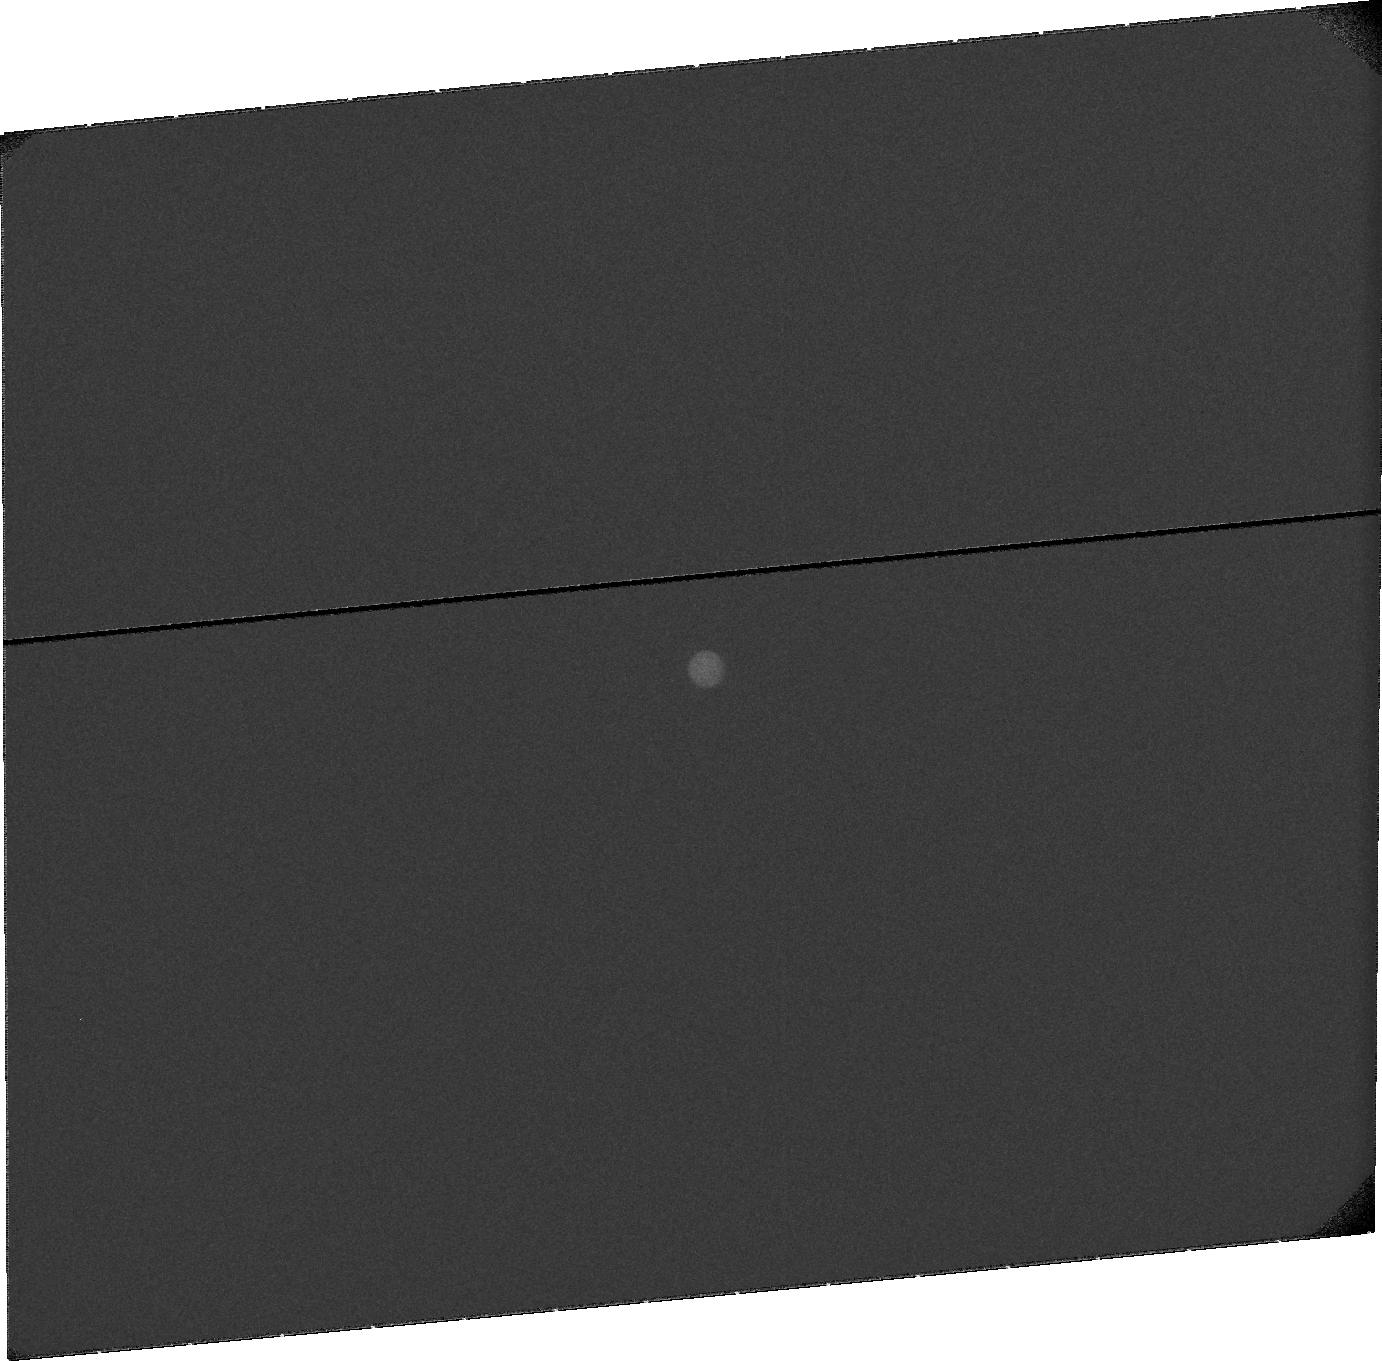
Target: TITAN-POST-INF-CONJ. Instrument: ACS/SBC. Filter: F115LP. Exposure: 23 min. Observation ID: jb9z030b0

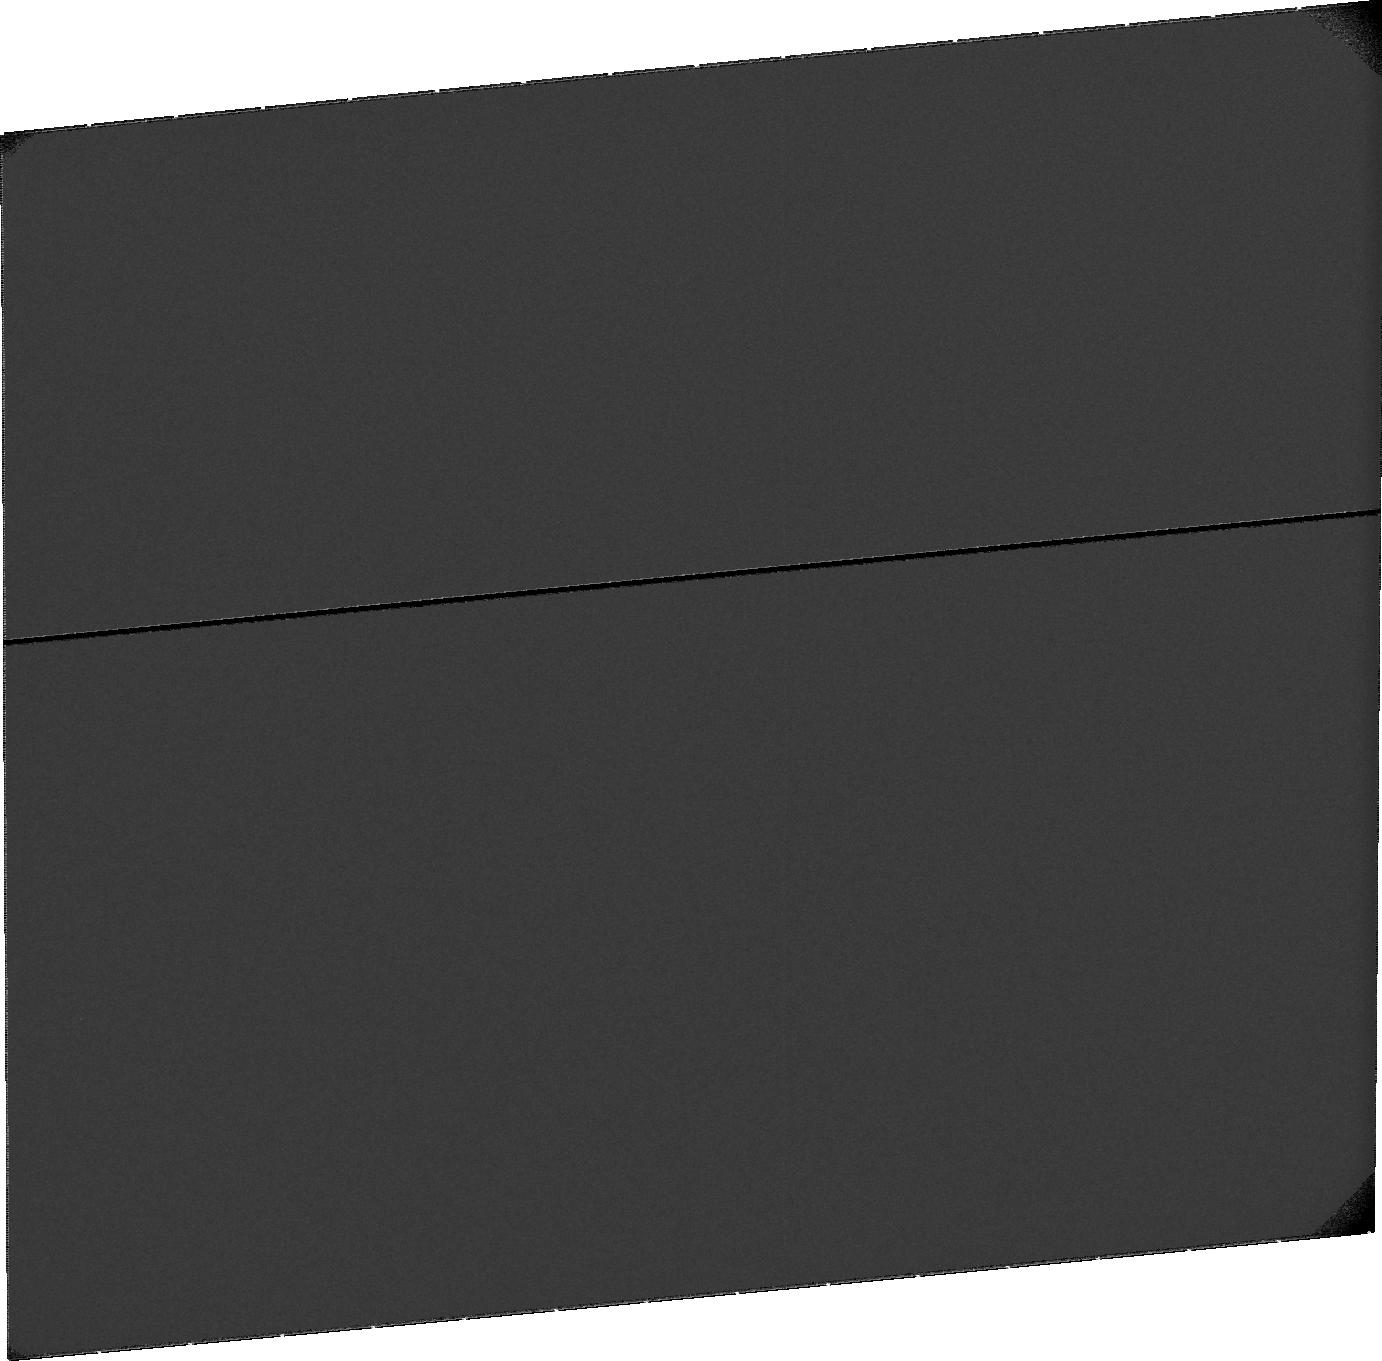
Target: SKY-NEAR-TITAN. Instrument: ACS/SBC. Filter: F115LP. Exposure: 37 min. Observation ID: jb9za2010

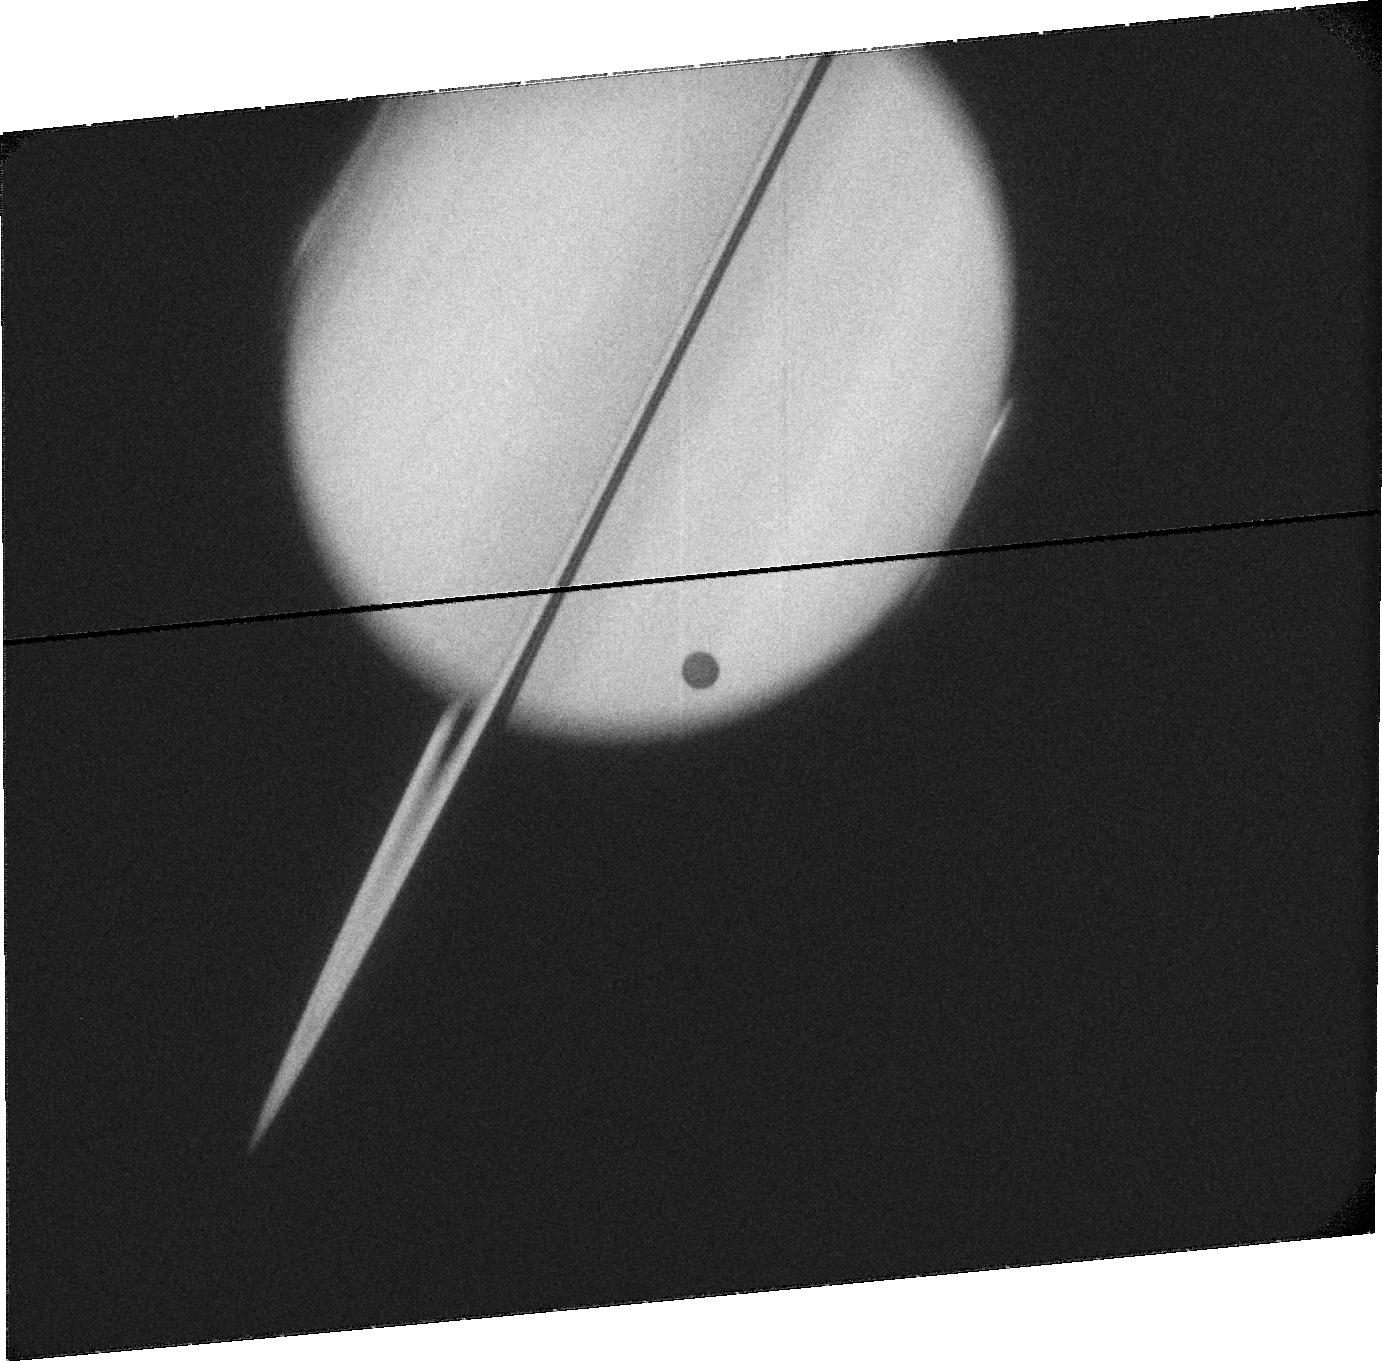
Target: TITAN-TRANSIT. Instrument: ACS/SBC. Filter: F115LP. Exposure: 17 min. Observation ID: jb9z05080

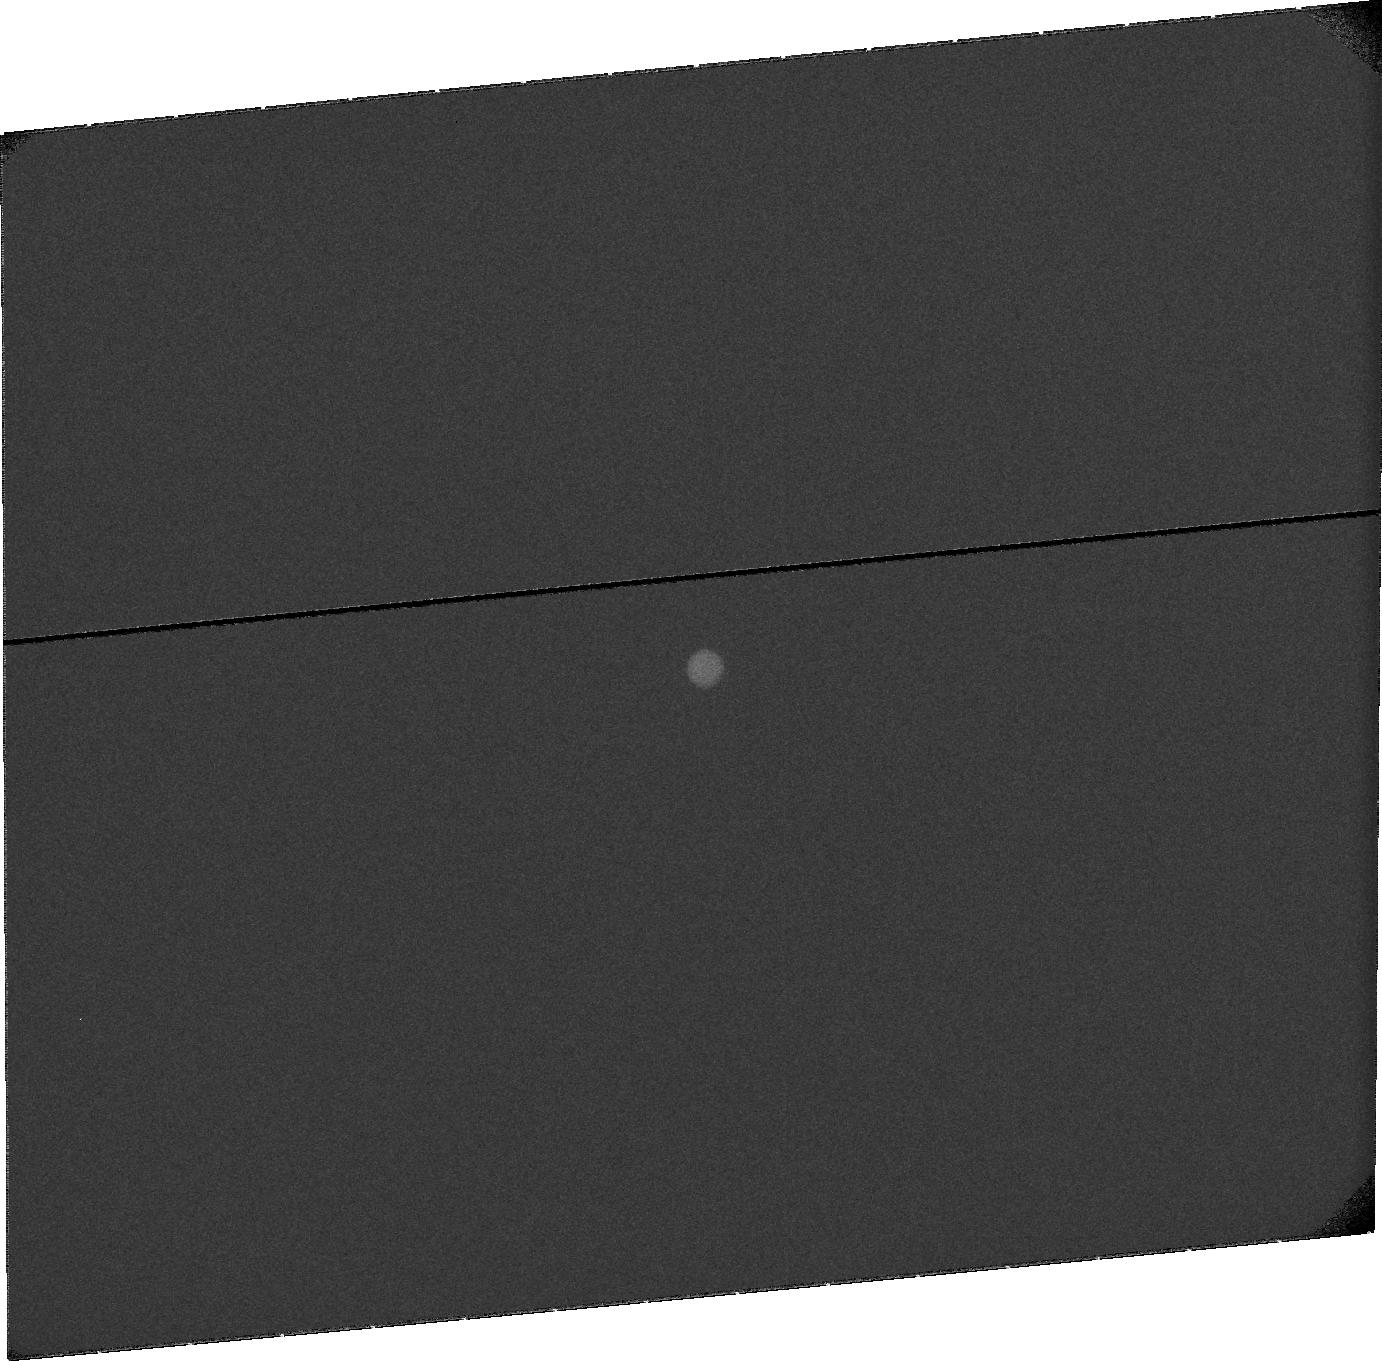
Target: TITAN-PRE-INF-CONJ. Instrument: ACS/SBC. Filter: F115LP. Exposure: 23 min. Observation ID: jb9z040b0

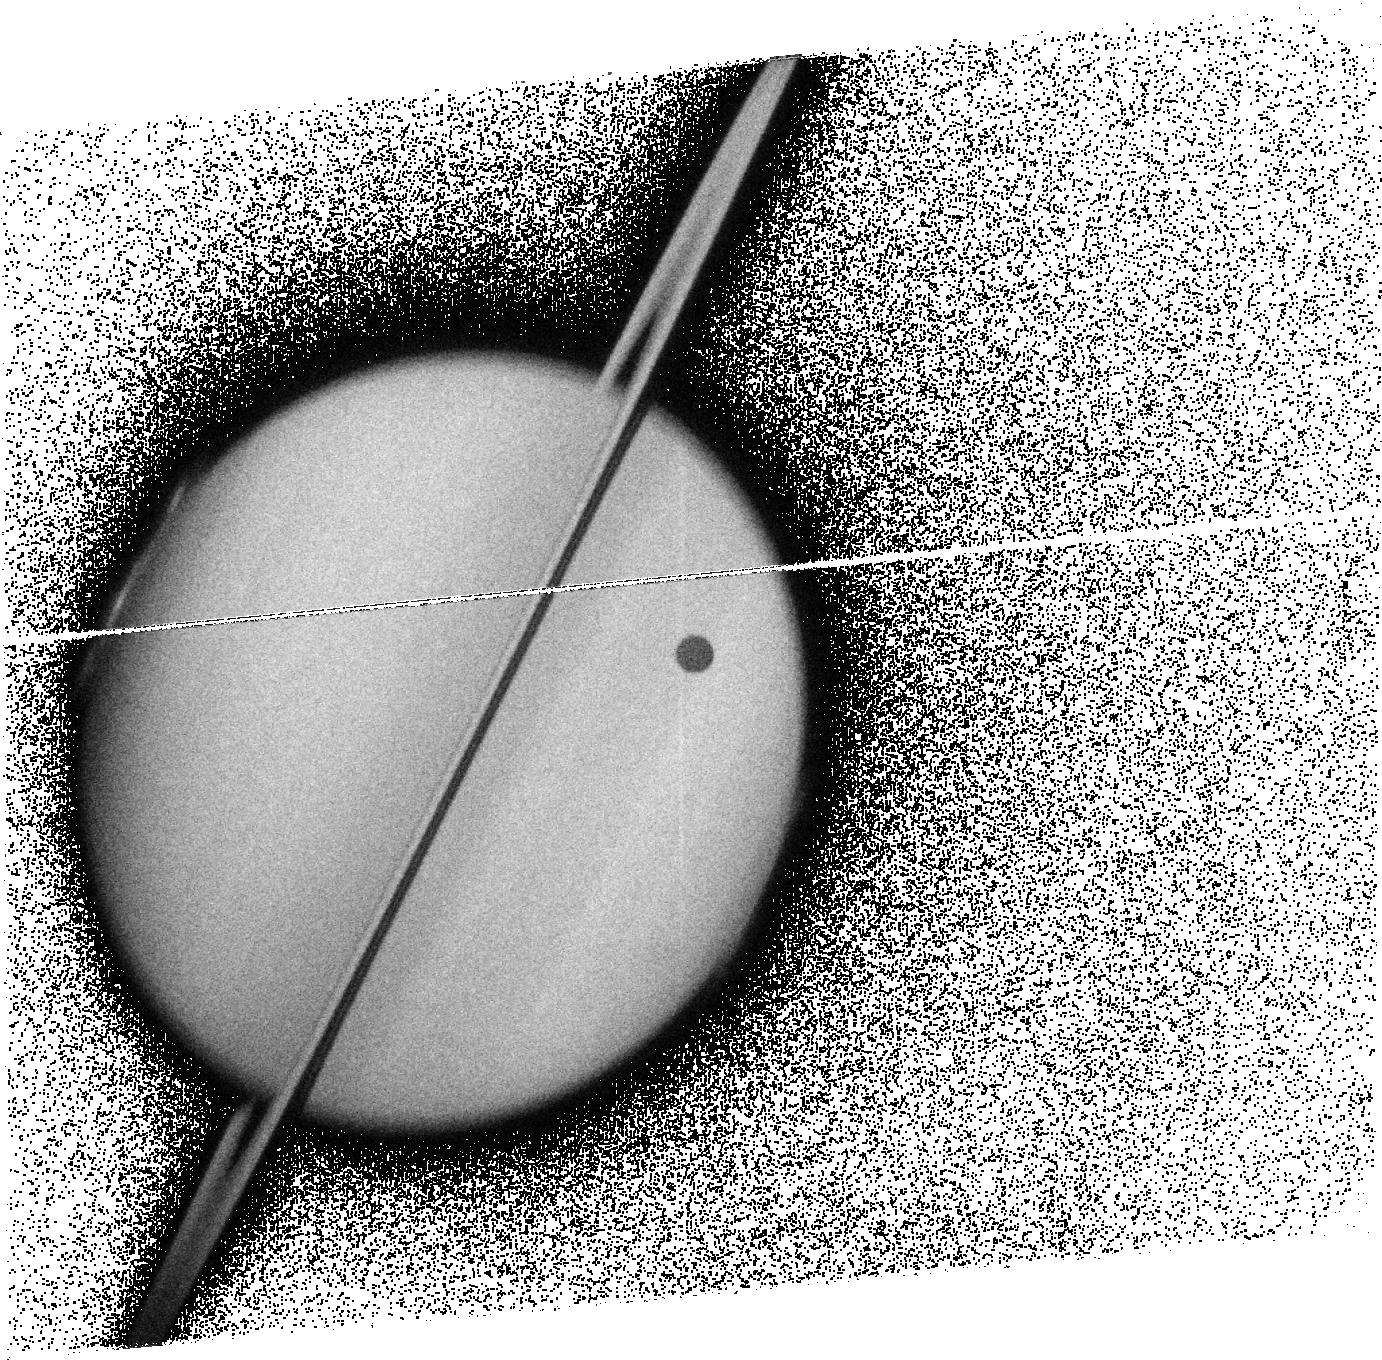
Target: TITAN-TRANSIT. Instrument: ACS/SBC. Filter: F125LP. Exposure: 10 min. Observation ID: jb9z05010

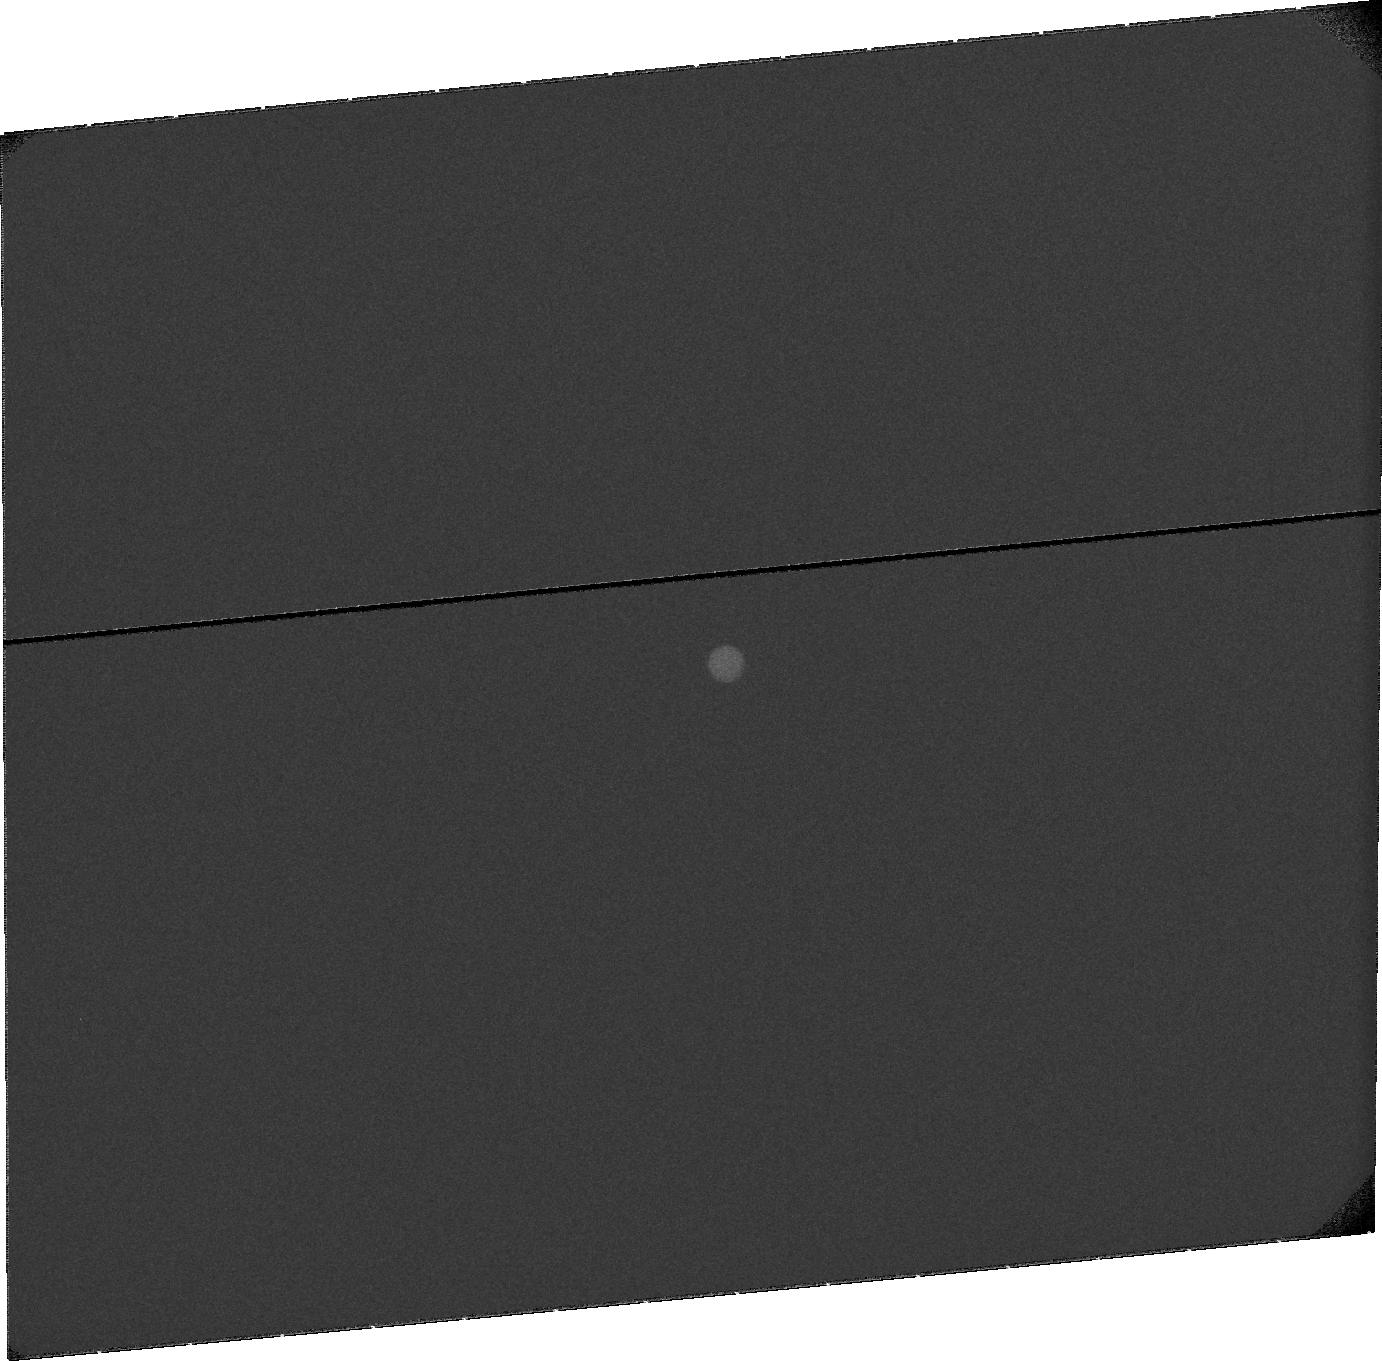
Target: TITAN-POST-INF-CONJ. Instrument: ACS/SBC. Filter: F115LP. Exposure: 23 min. Observation ID: jb9z02050

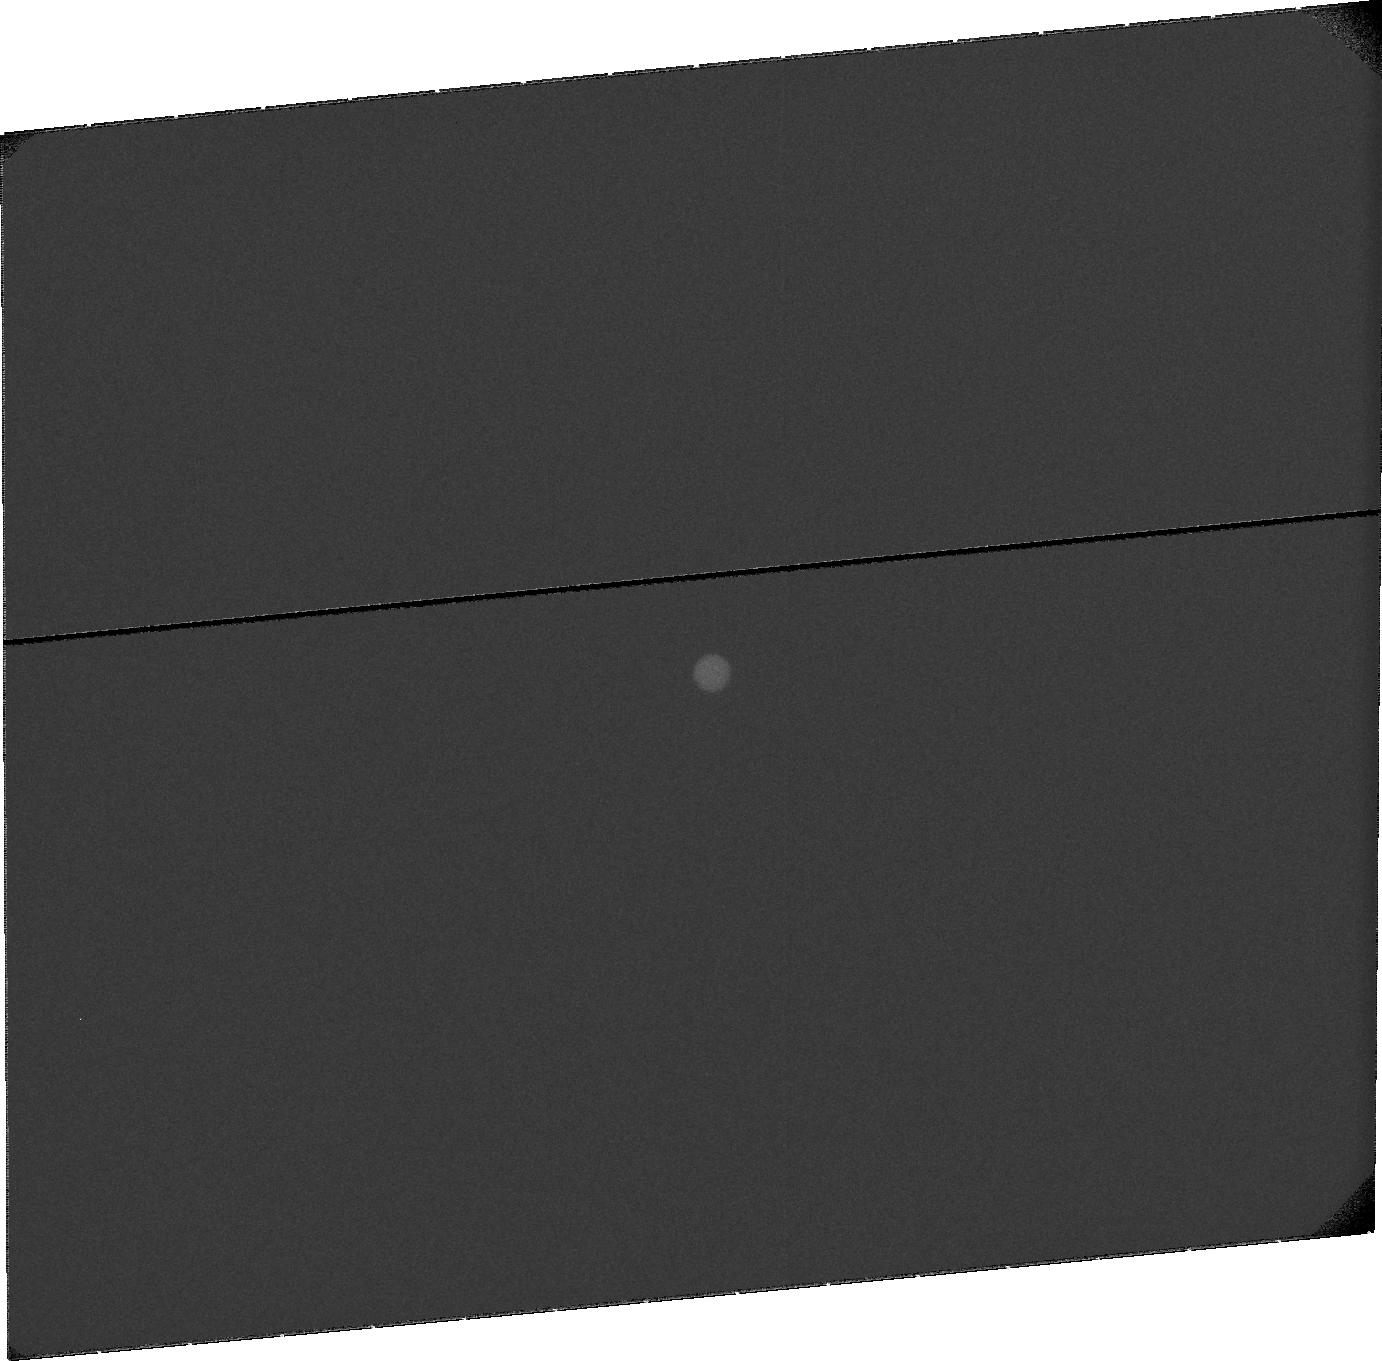
Target: TITAN-POST-INF-CONJ. Instrument: ACS/SBC. Filter: F115LP. Exposure: 37 min. Observation ID: jb9z060d0

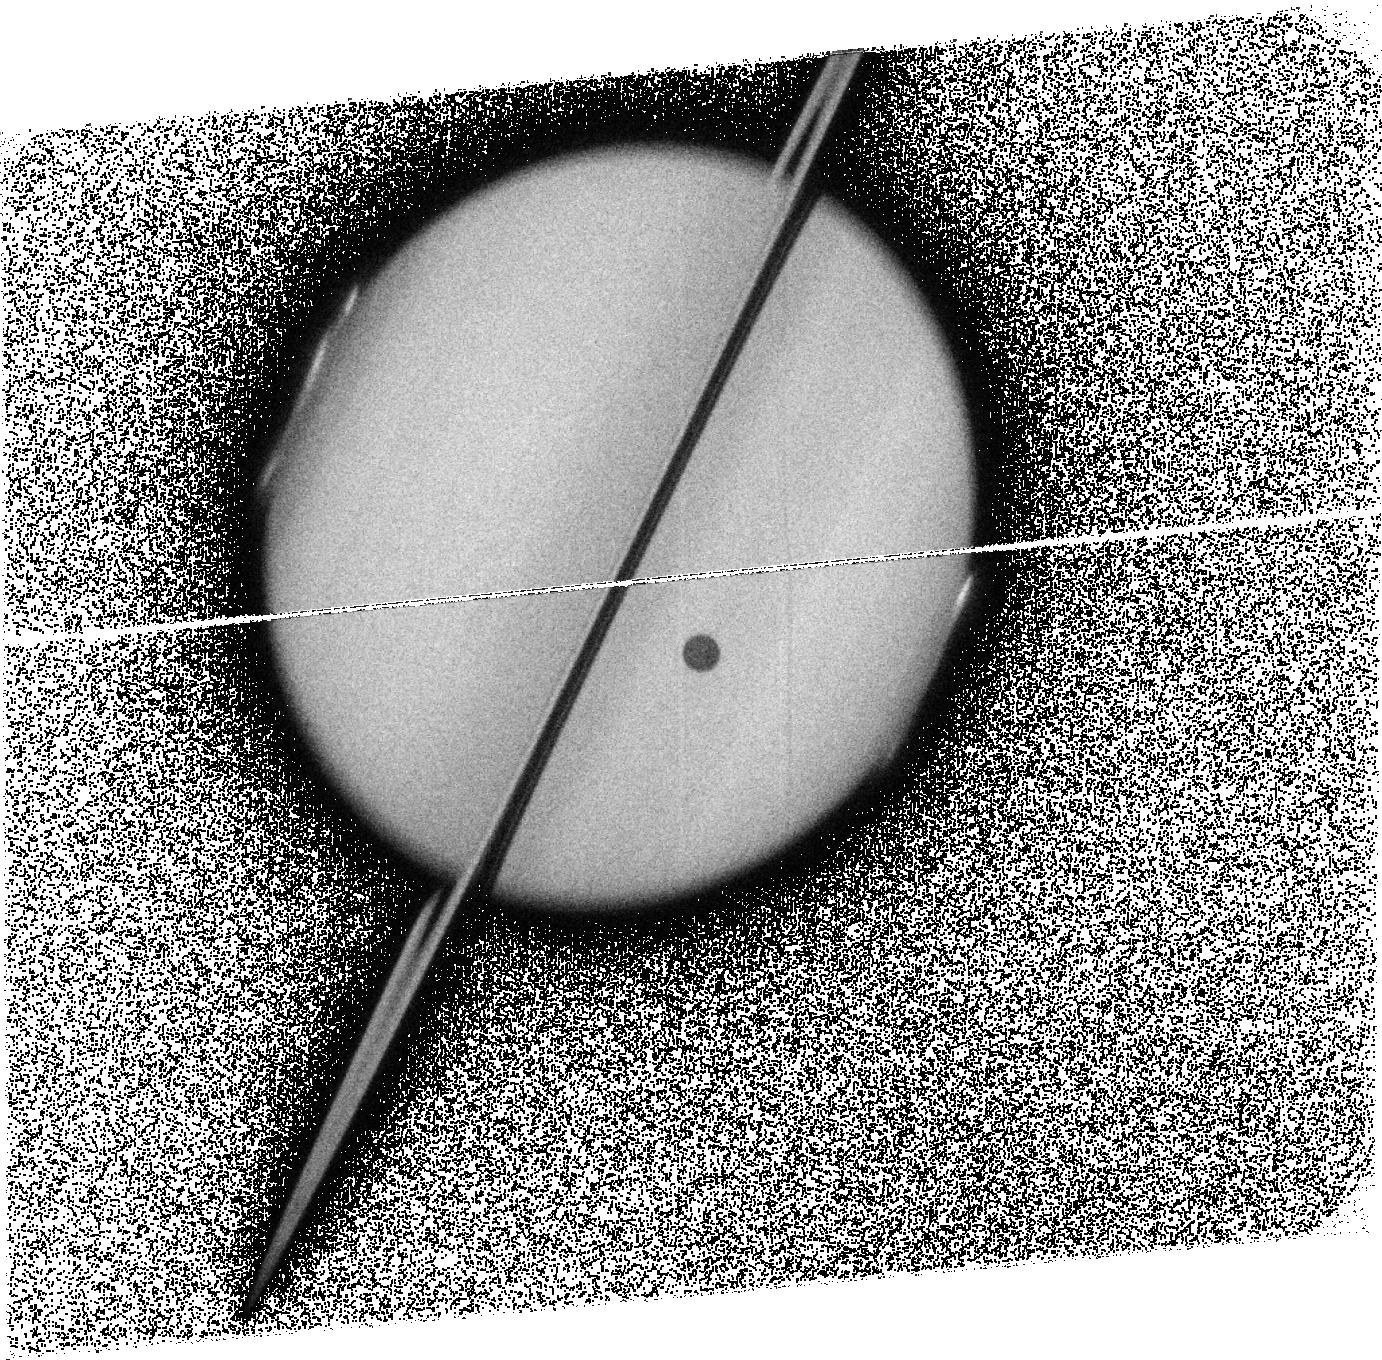
Target: TITAN-TRANSIT. Instrument: ACS/SBC. Filter: F125LP. Exposure: 10 min. Observation ID: jb9z01060

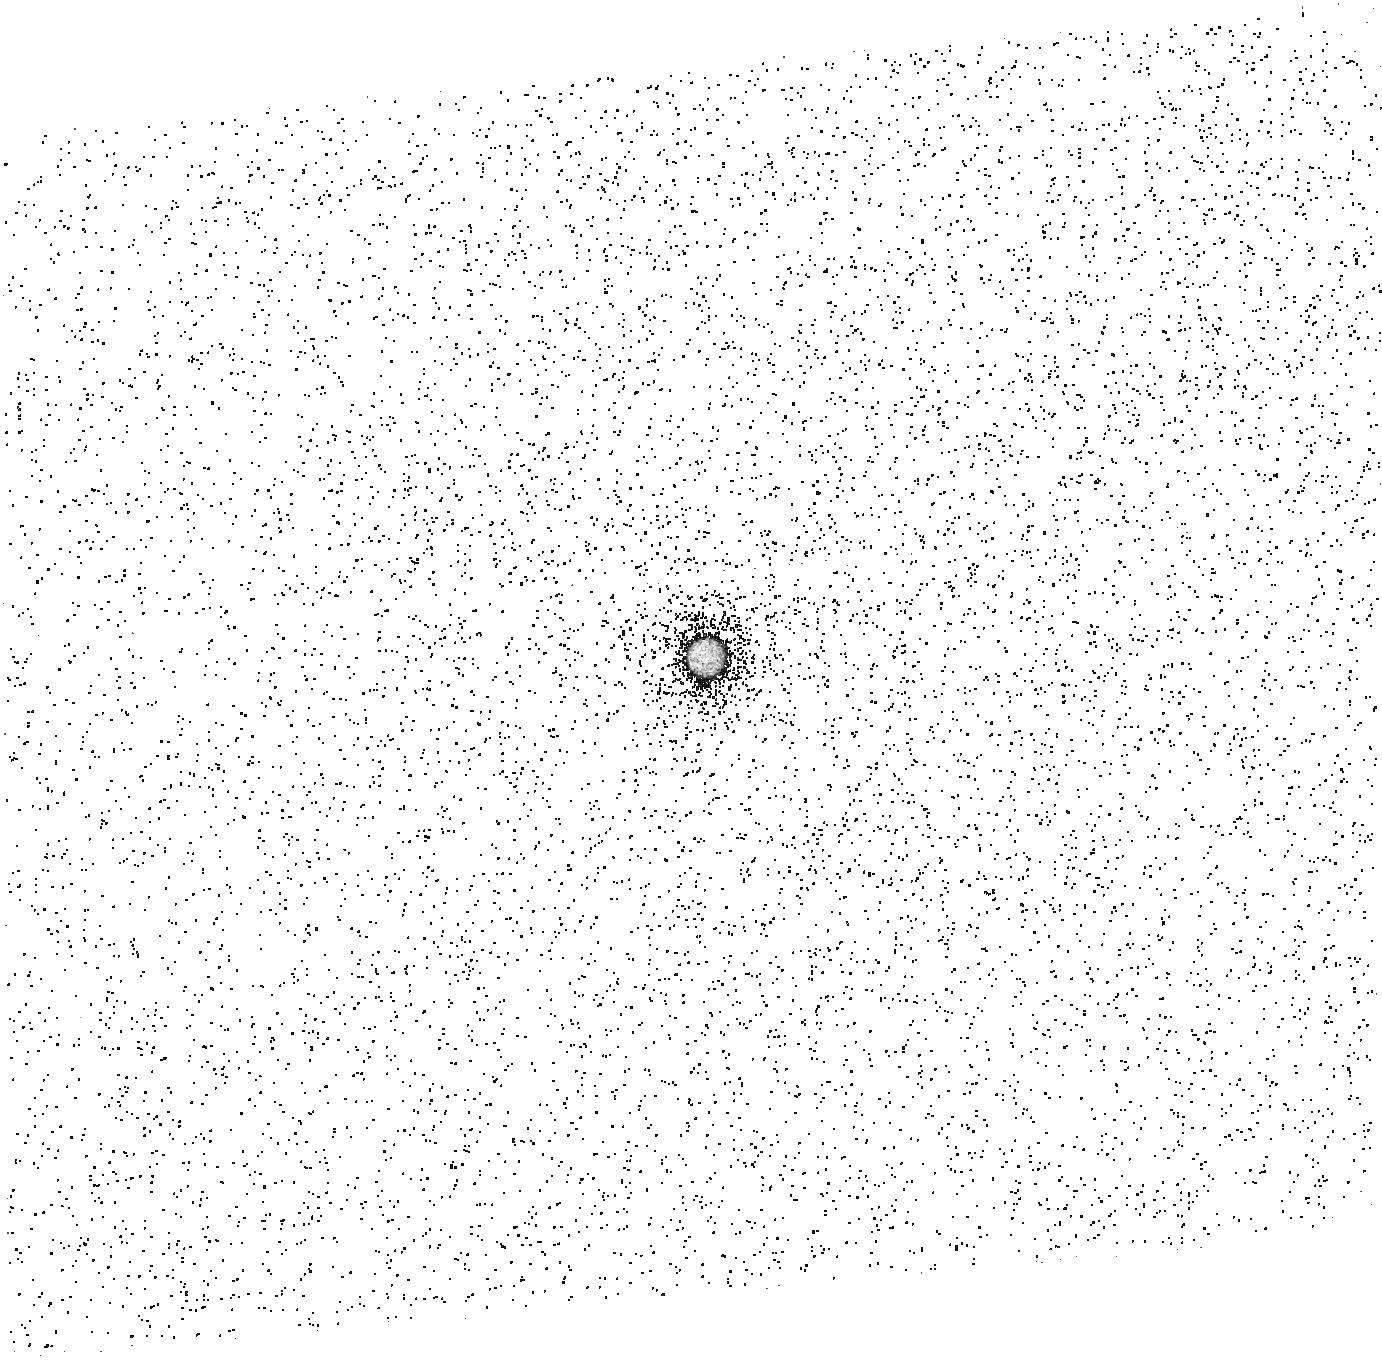
Target: TITAN-POST-INF-CONJ. Instrument: ACS/SBC. Filter: F125LP. Exposure: 7 min. Observation ID: jb9z06040

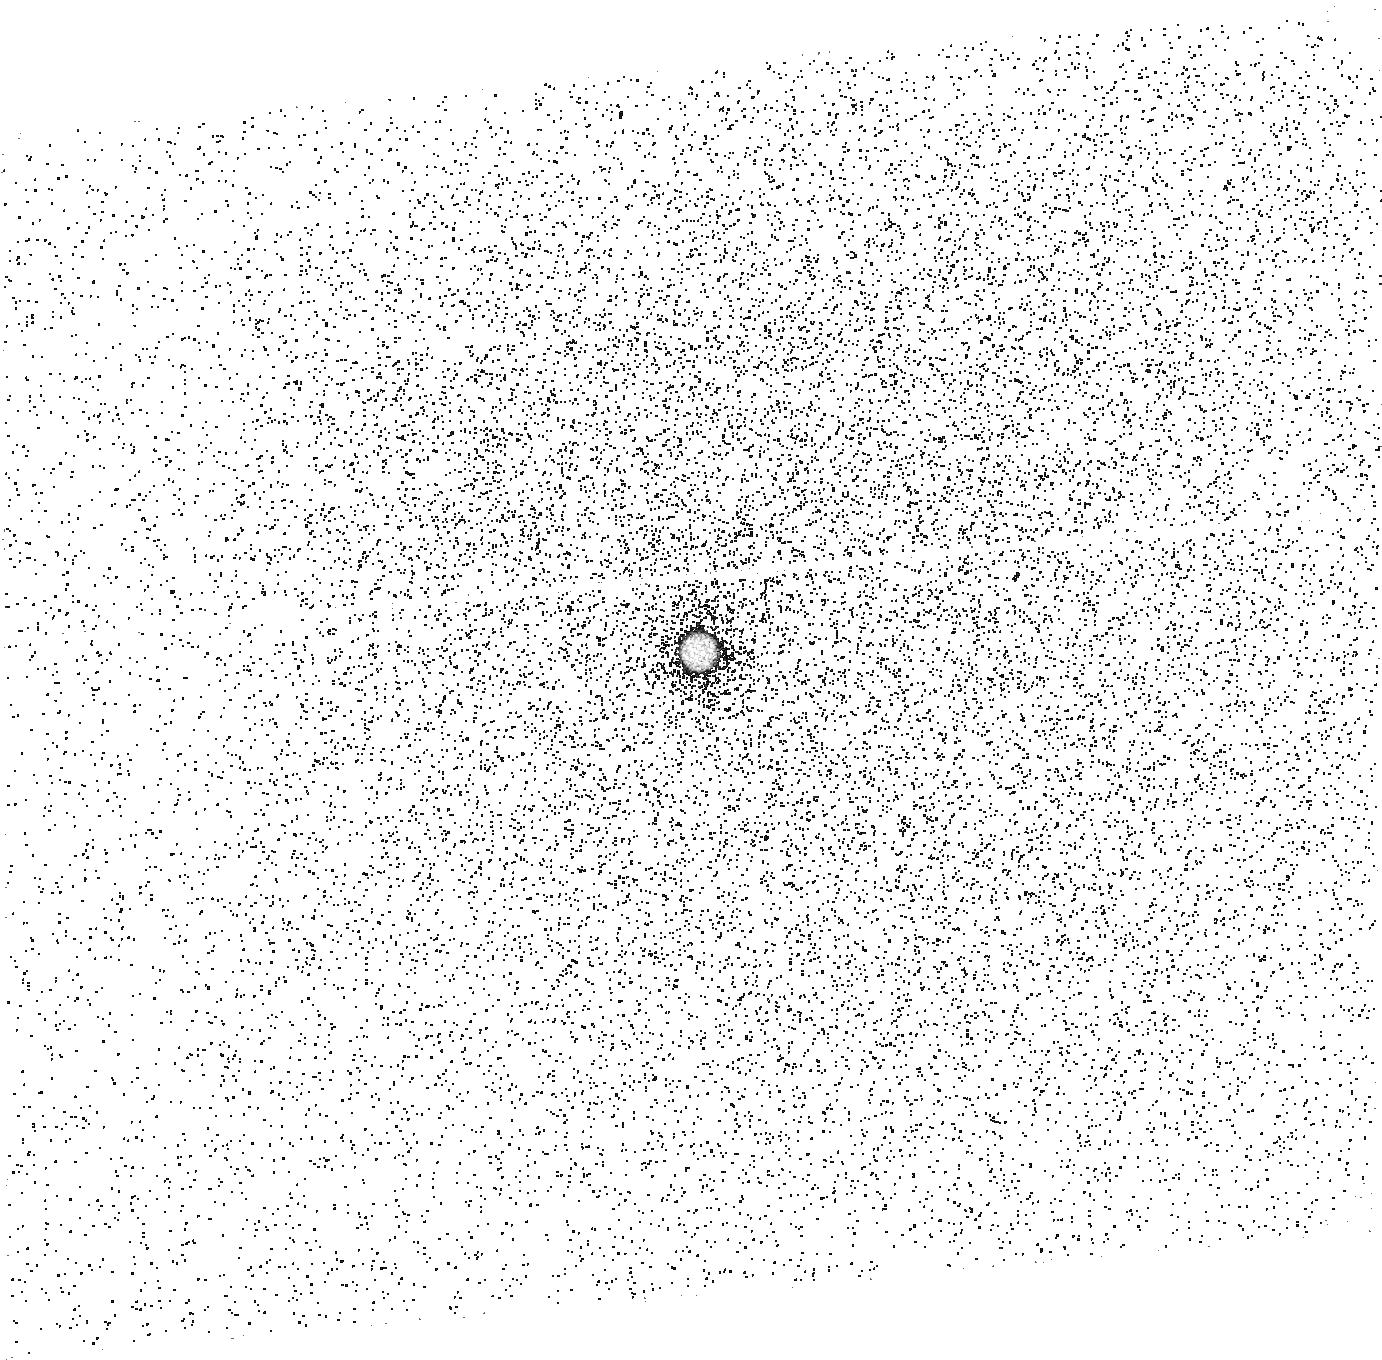
Target: TITAN-PRE-INF-CONJ. Instrument: ACS/SBC. Filter: F125LP. Exposure: 7 min. Observation ID: jb9z040a0

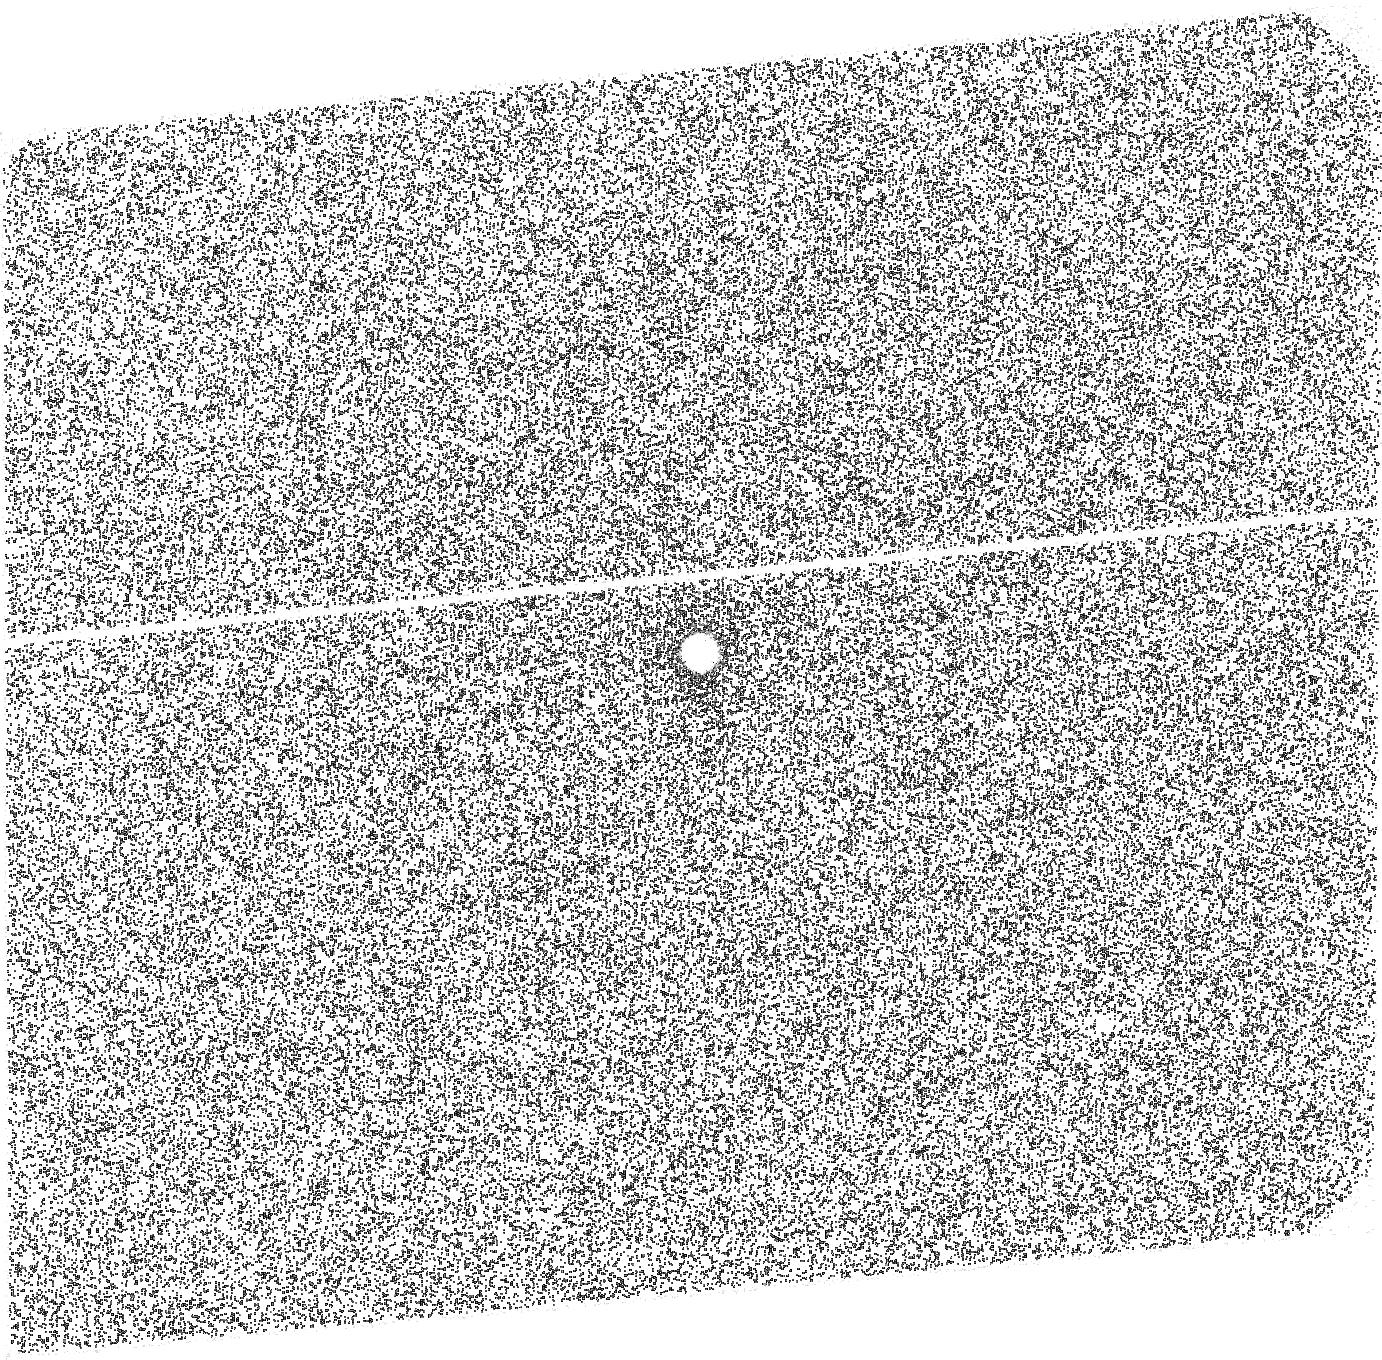
Target: TITAN-POST-INF-CONJ. Instrument: ACS/SBC. Filter: F125LP. Exposure: 7 min. Observation ID: jb9z030c0

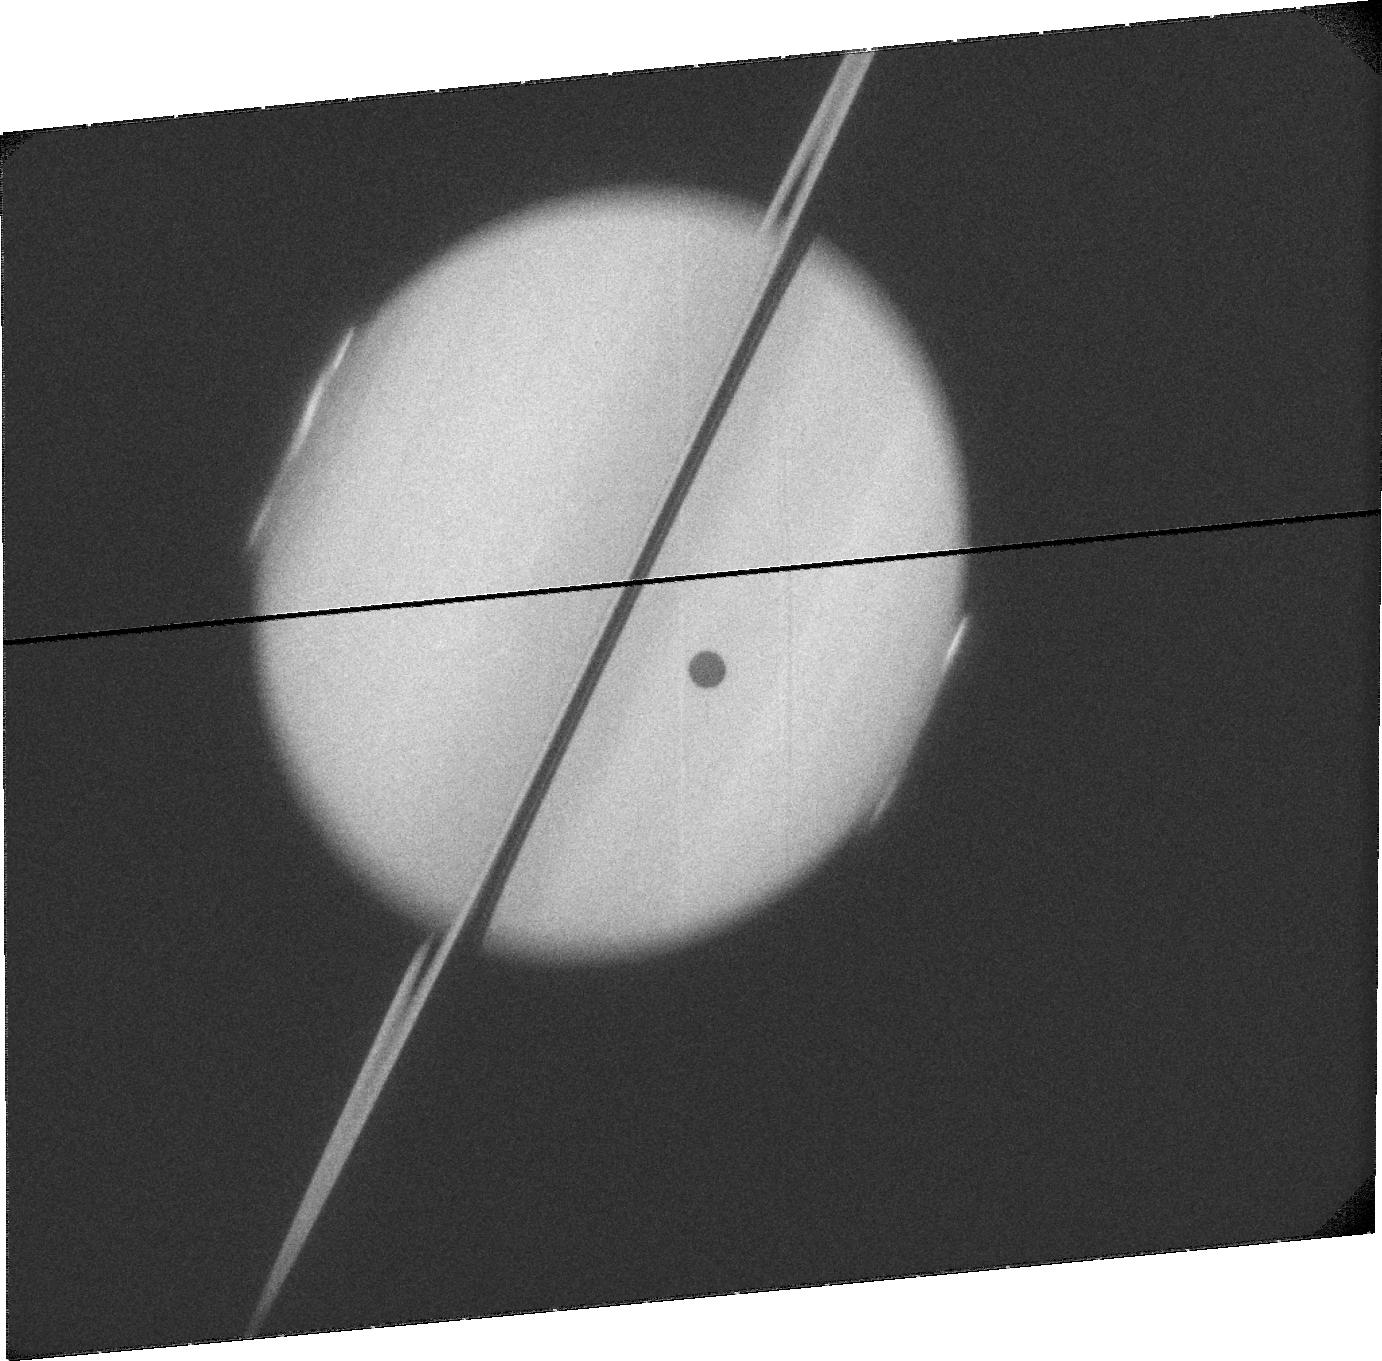
Target: TITAN-TRANSIT. Instrument: ACS/SBC. Filter: F115LP. Exposure: 17 min. Observation ID: jb9z01050

HST Observations of Titans Escaping Atmosphere in Transit and in Emission (PI: Clarke, John T.)

We propose UV observations using the ACS/SBC of Titan's extended escaping atmosphere for the Jan/Feb 2009 period of transits of Titan across Saturn. A combination of absorption of Saturn's reflected solar UV emission in transit, and extended emissions primarily from H atoms away from transit, will yield new information about the structur of Titan's extended upper atmosphere. These observations are expected to provide new constraints on theoretical models for a hydrodynamic flow of species through Titan's exobase level, resulting from the interpreation of recent Cassini measurements at Titan.